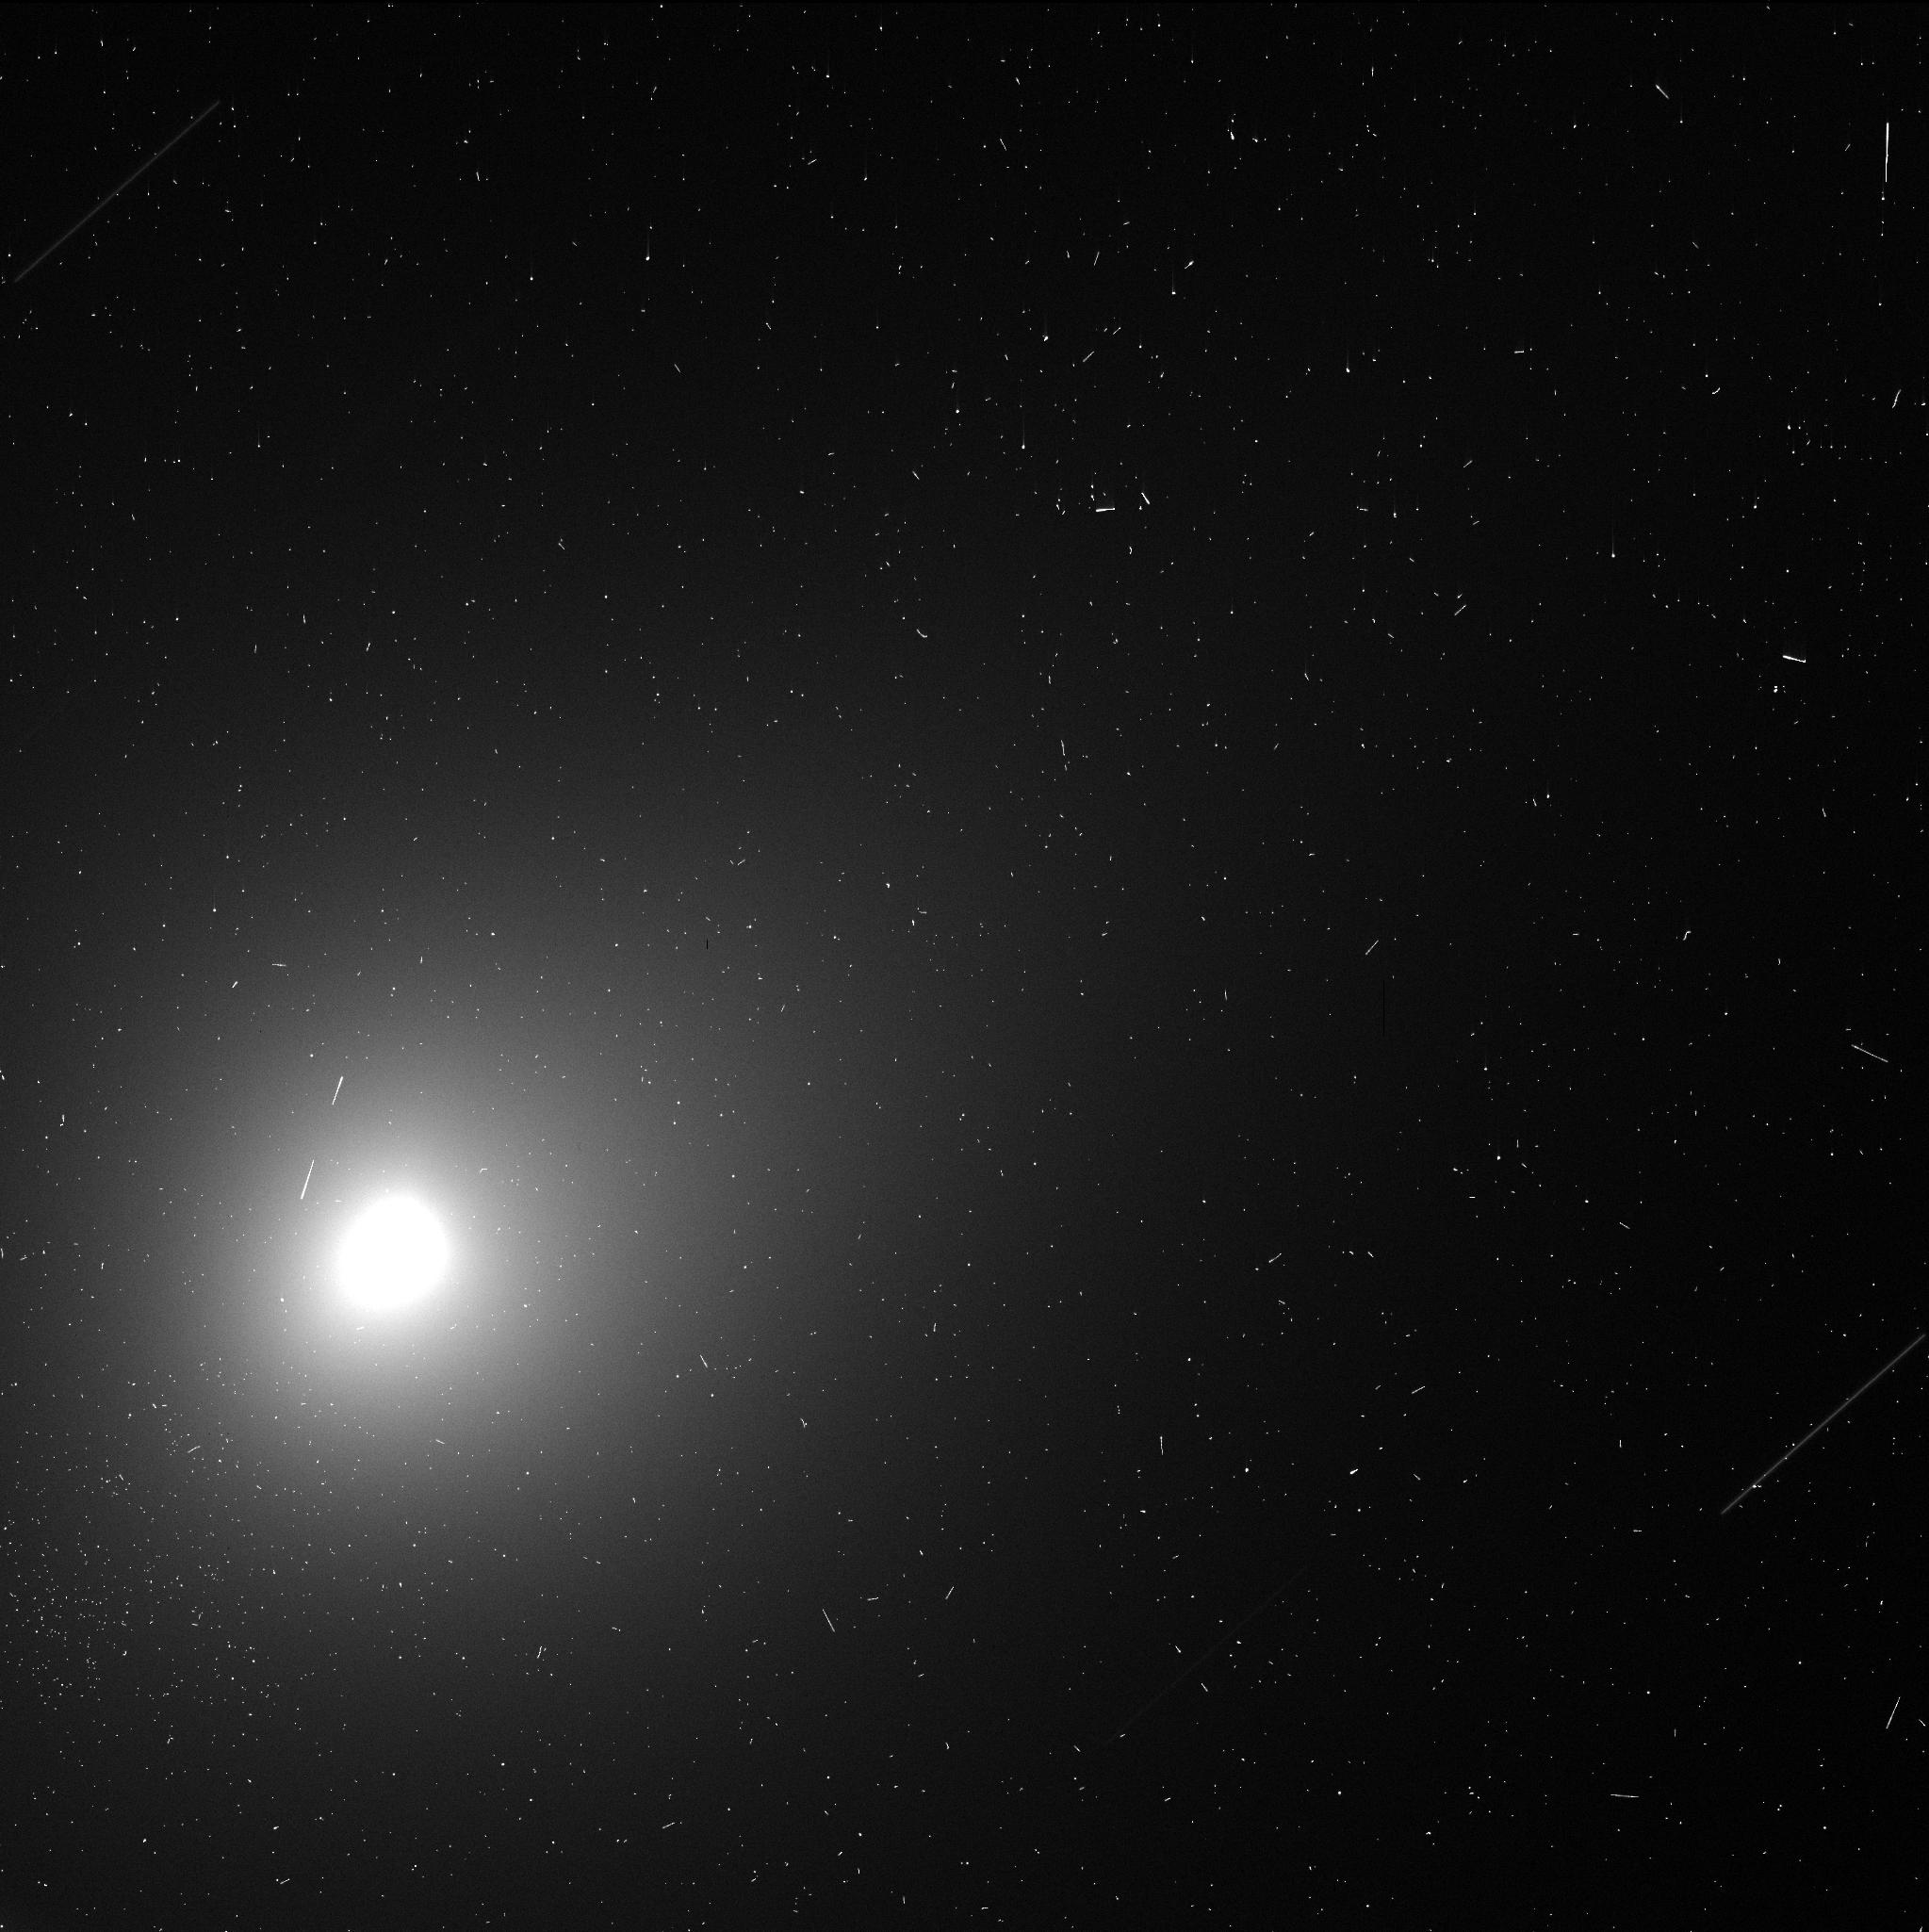
Target: 3I-ATLAS-OCT29
Instrument: WFC3/UVIS
Filter: F350LP
Exposure: 4 min
Observation ID: ifkp04dlq

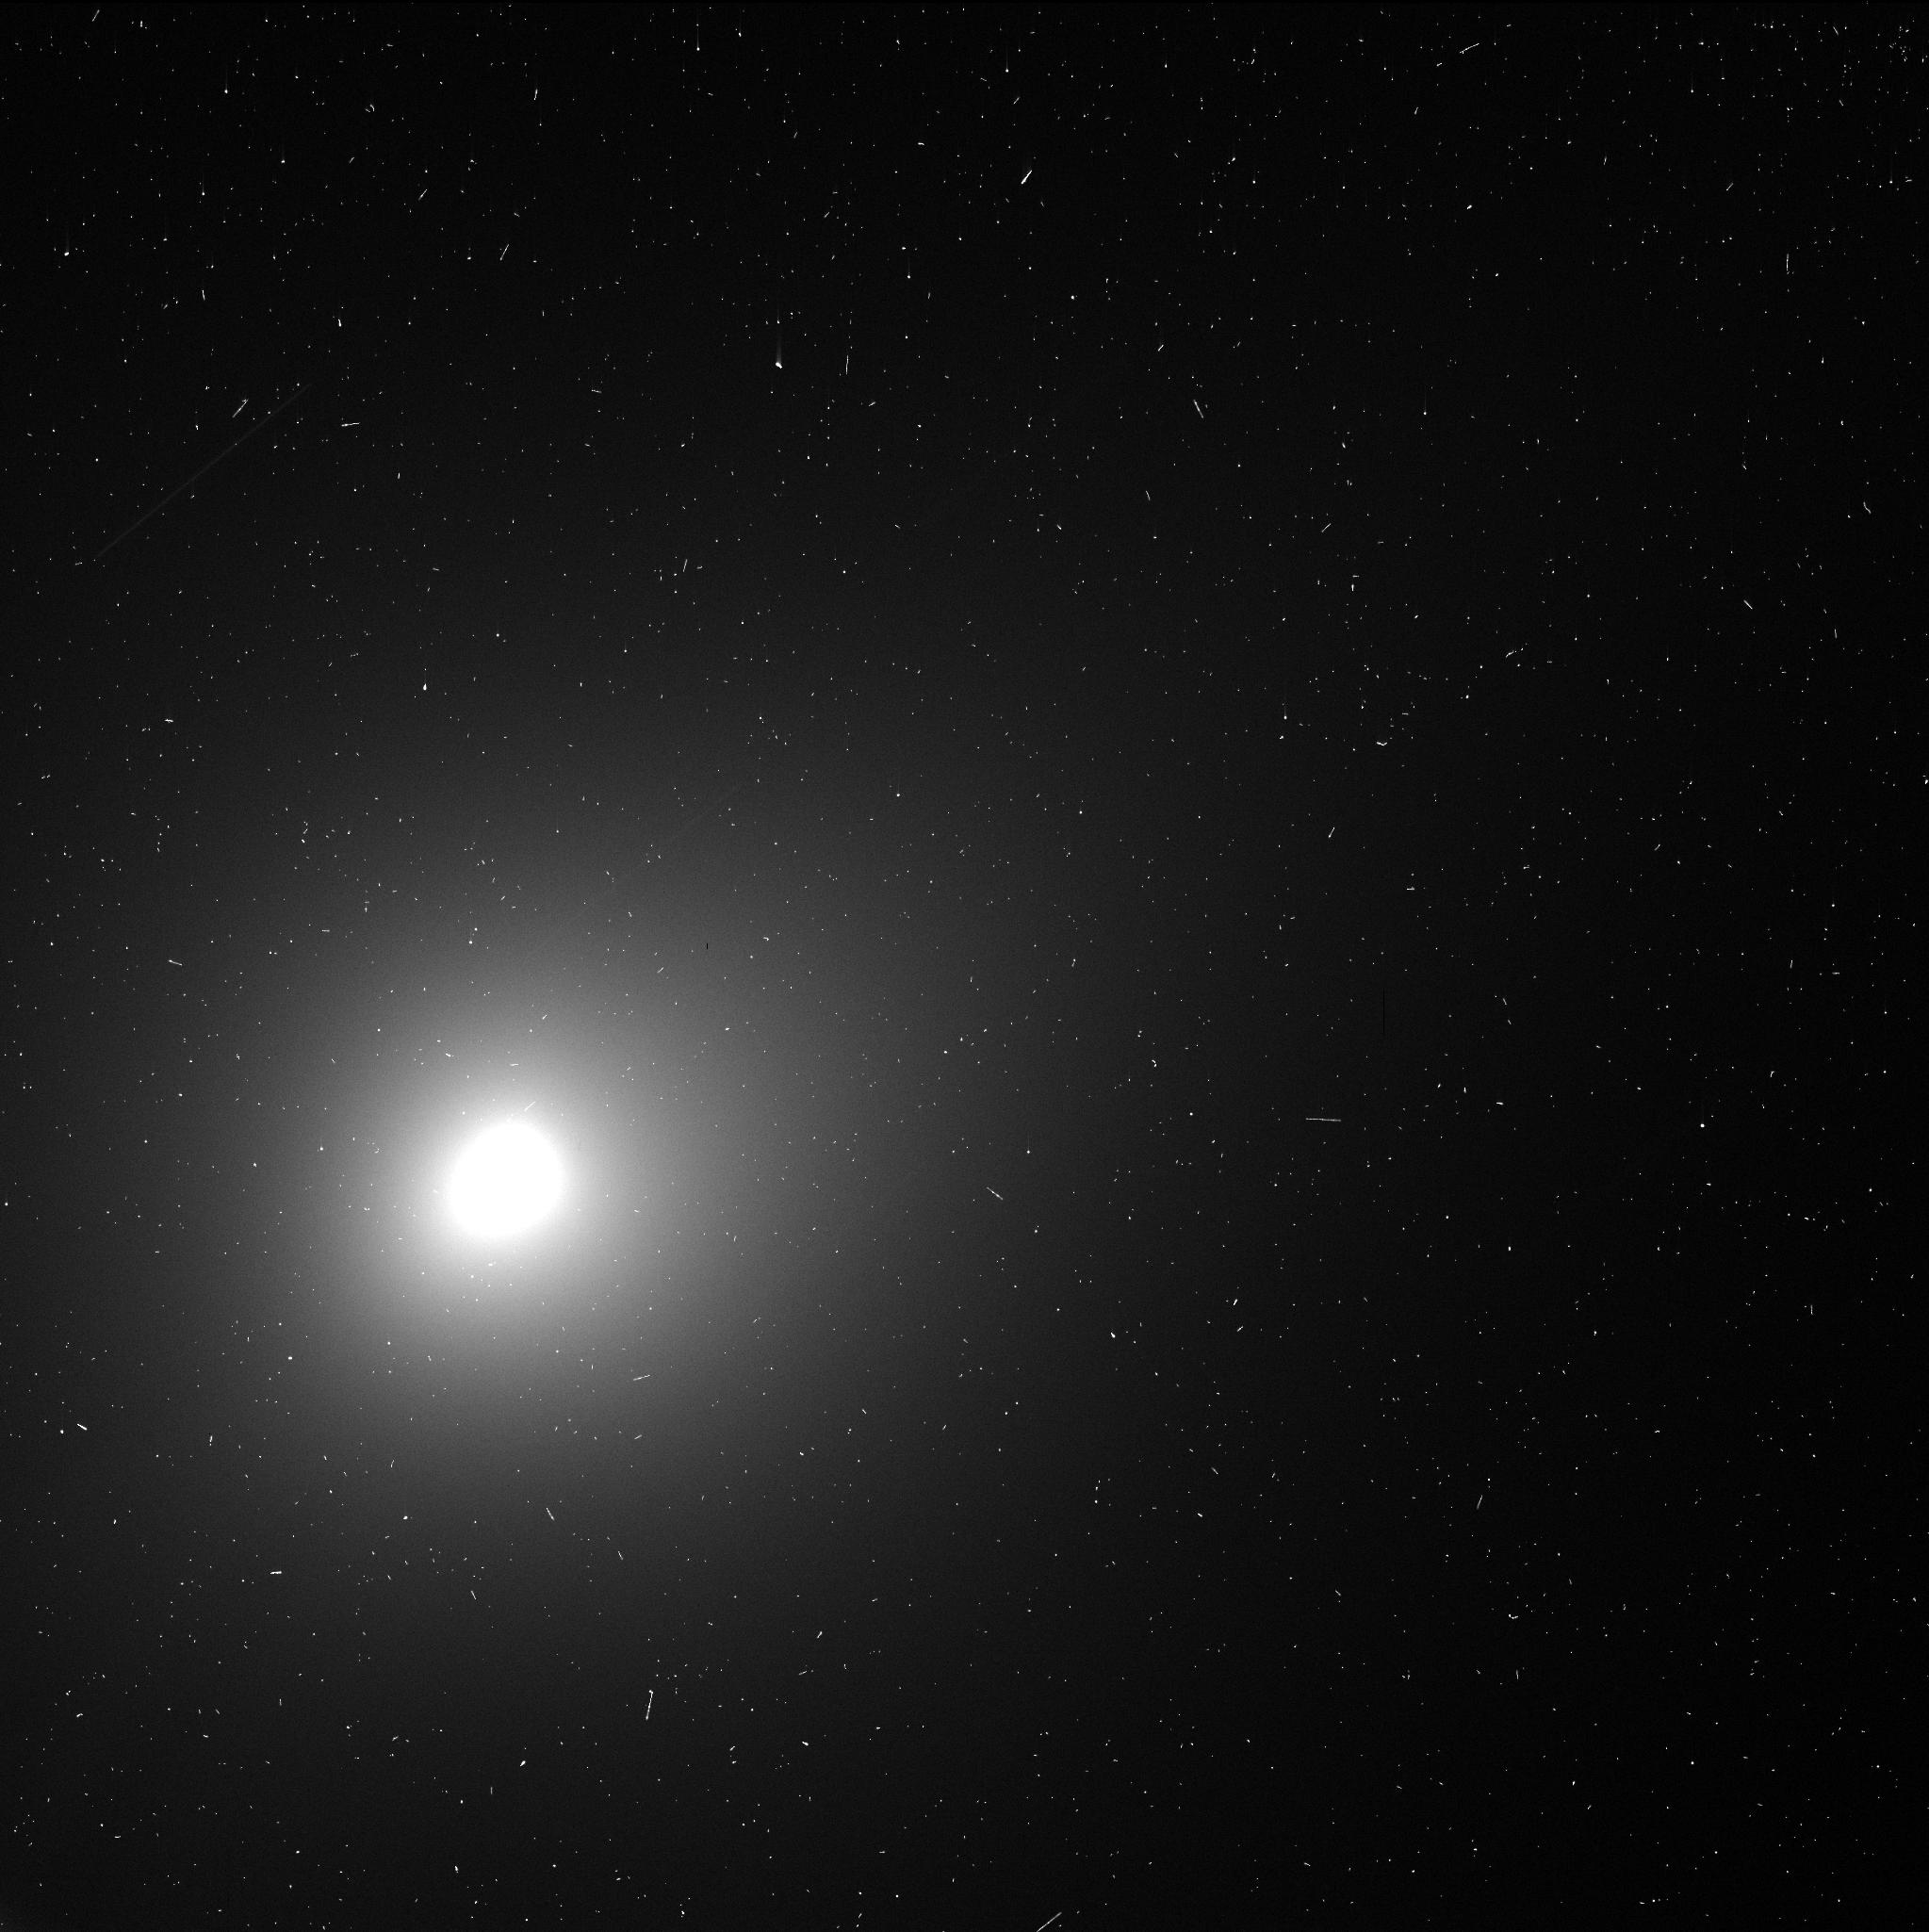
Target: 3I-ATLAS-OCT29
Instrument: WFC3/UVIS
Filter: F350LP
Exposure: 4 min
Observation ID: ifkp03ehq

The Next Interstellar Interloper (PI: Jewitt, David)

The recent detection of two interstellar interlopers (1I/Oumuamua and 2I/Borisov) in the solar system has generated enormous scientific and popular interest. A particular surprise is the extreme physical difference between the two objects, with 1I appearing asteroid-like and 2I being much more similar to a normal outgassing, solar system comet. These differences remain unexplained, although speculation abounds. In this proposal we request a 4 orbit disruptive ToO with WFC3 to carry out the earliest possible high resolution assessment of the next interloper object, "3I", so that more intensive follow-up observations can be rationally planned. Nucleus isolation, coma morphology and activity assessment, and initial search for nucleus rotation, are the objectives. We request a 0 month proprietary period so the observations can be of maximum benefit to the community.